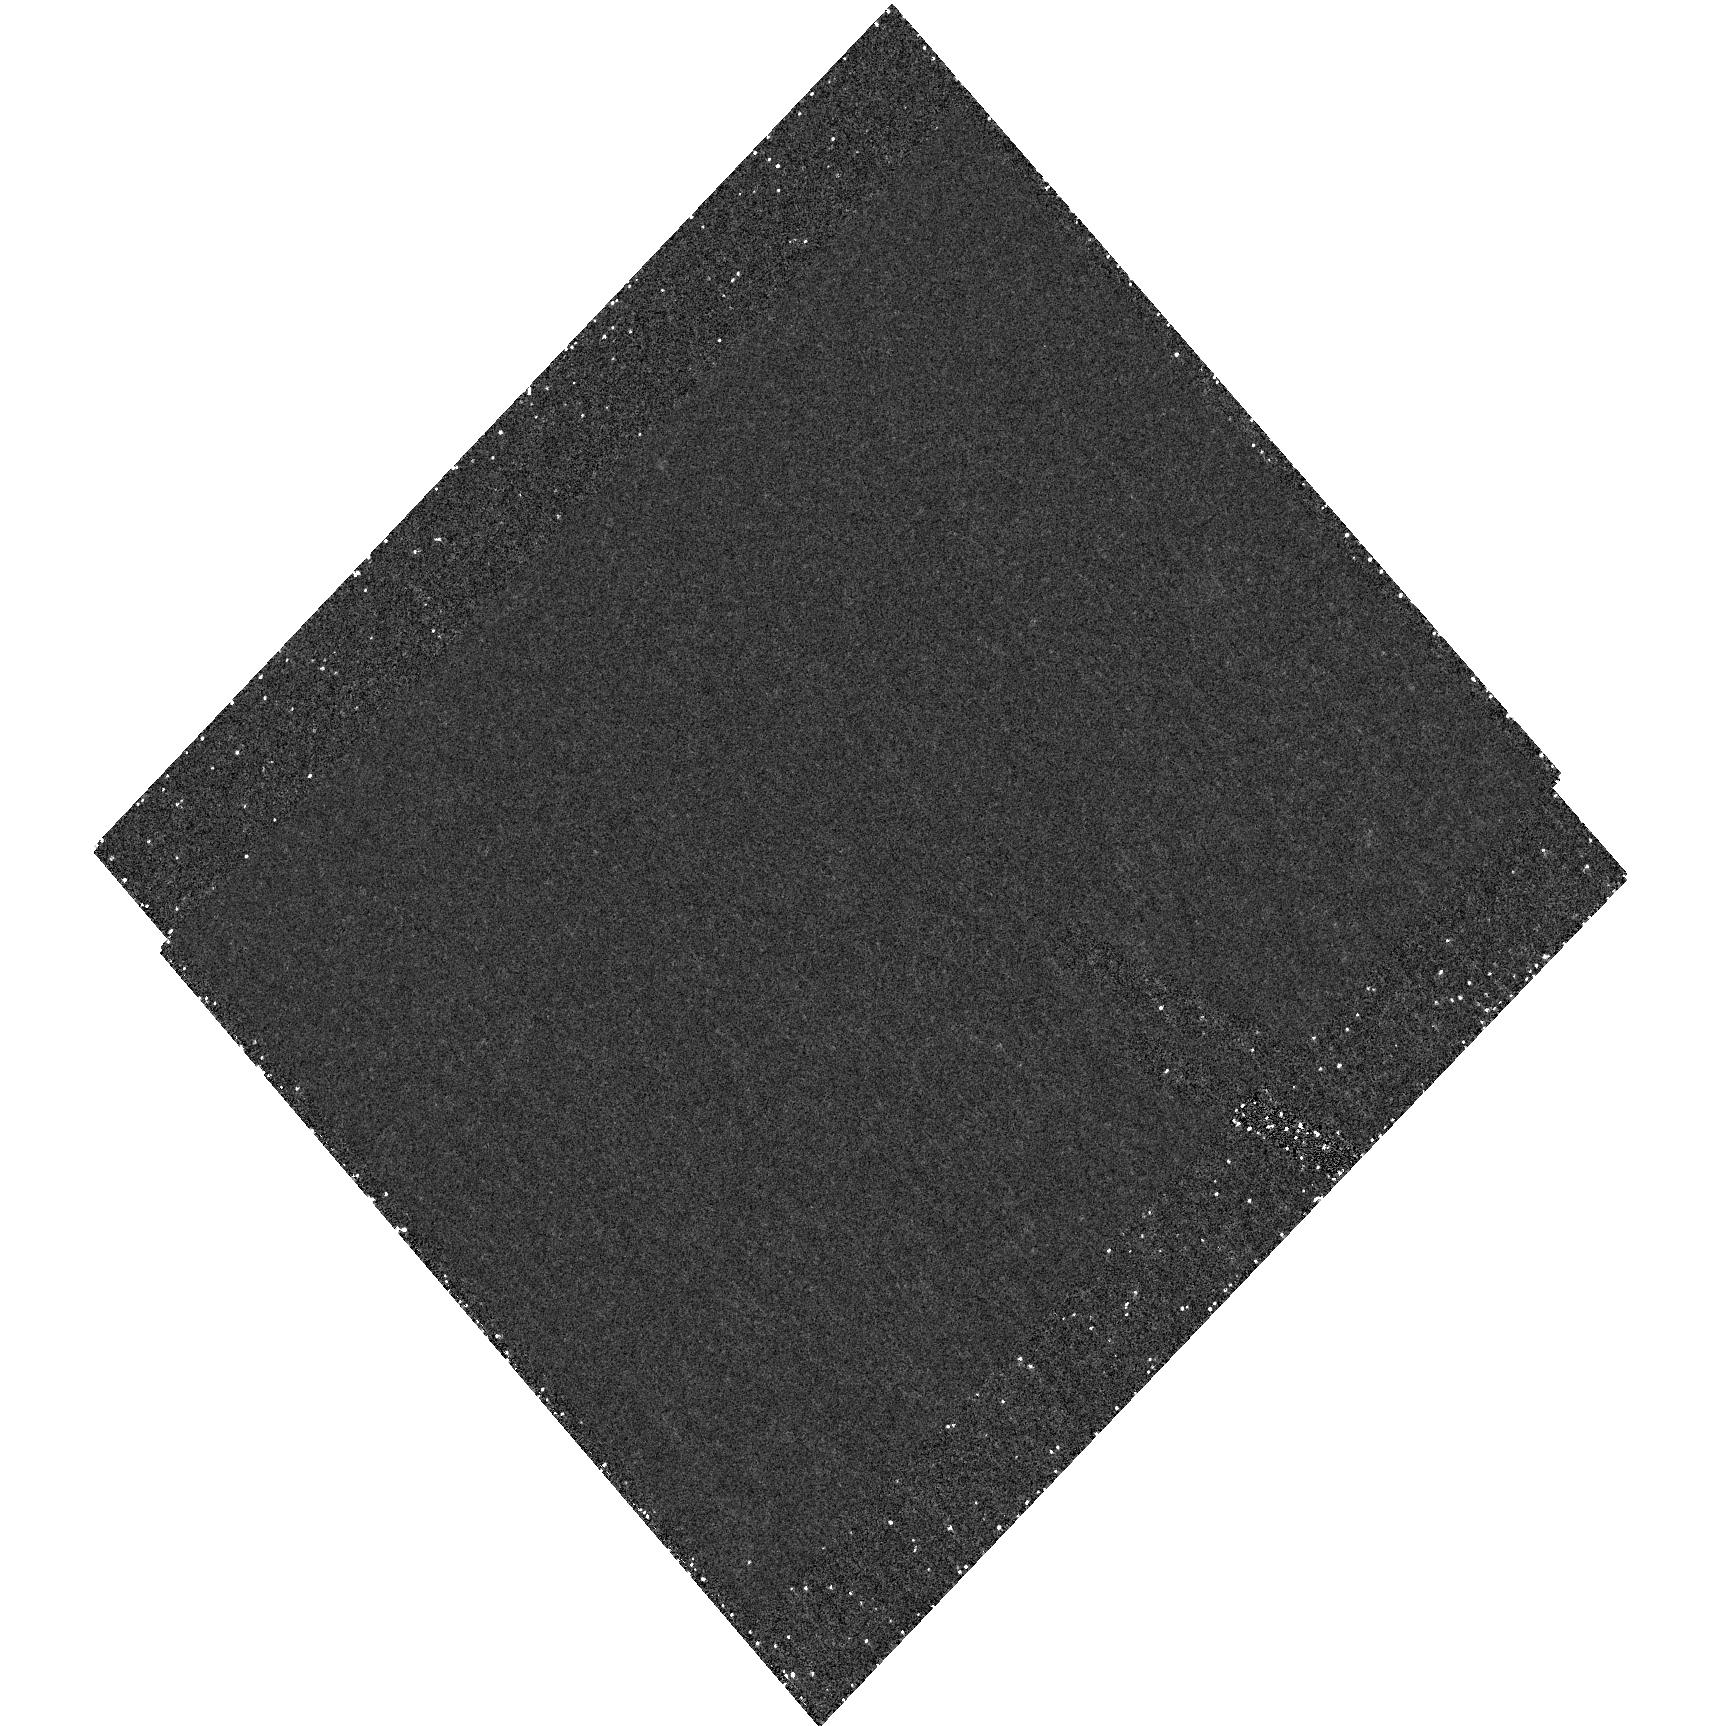
Target: field at RA 34.148°, Dec -17.785°. Instrument: ACS/HRC. Filter: F892N. Exposure: 1.3 h. Observation ID: hst_9770_07_acs_hrc_f892n_j8pi07

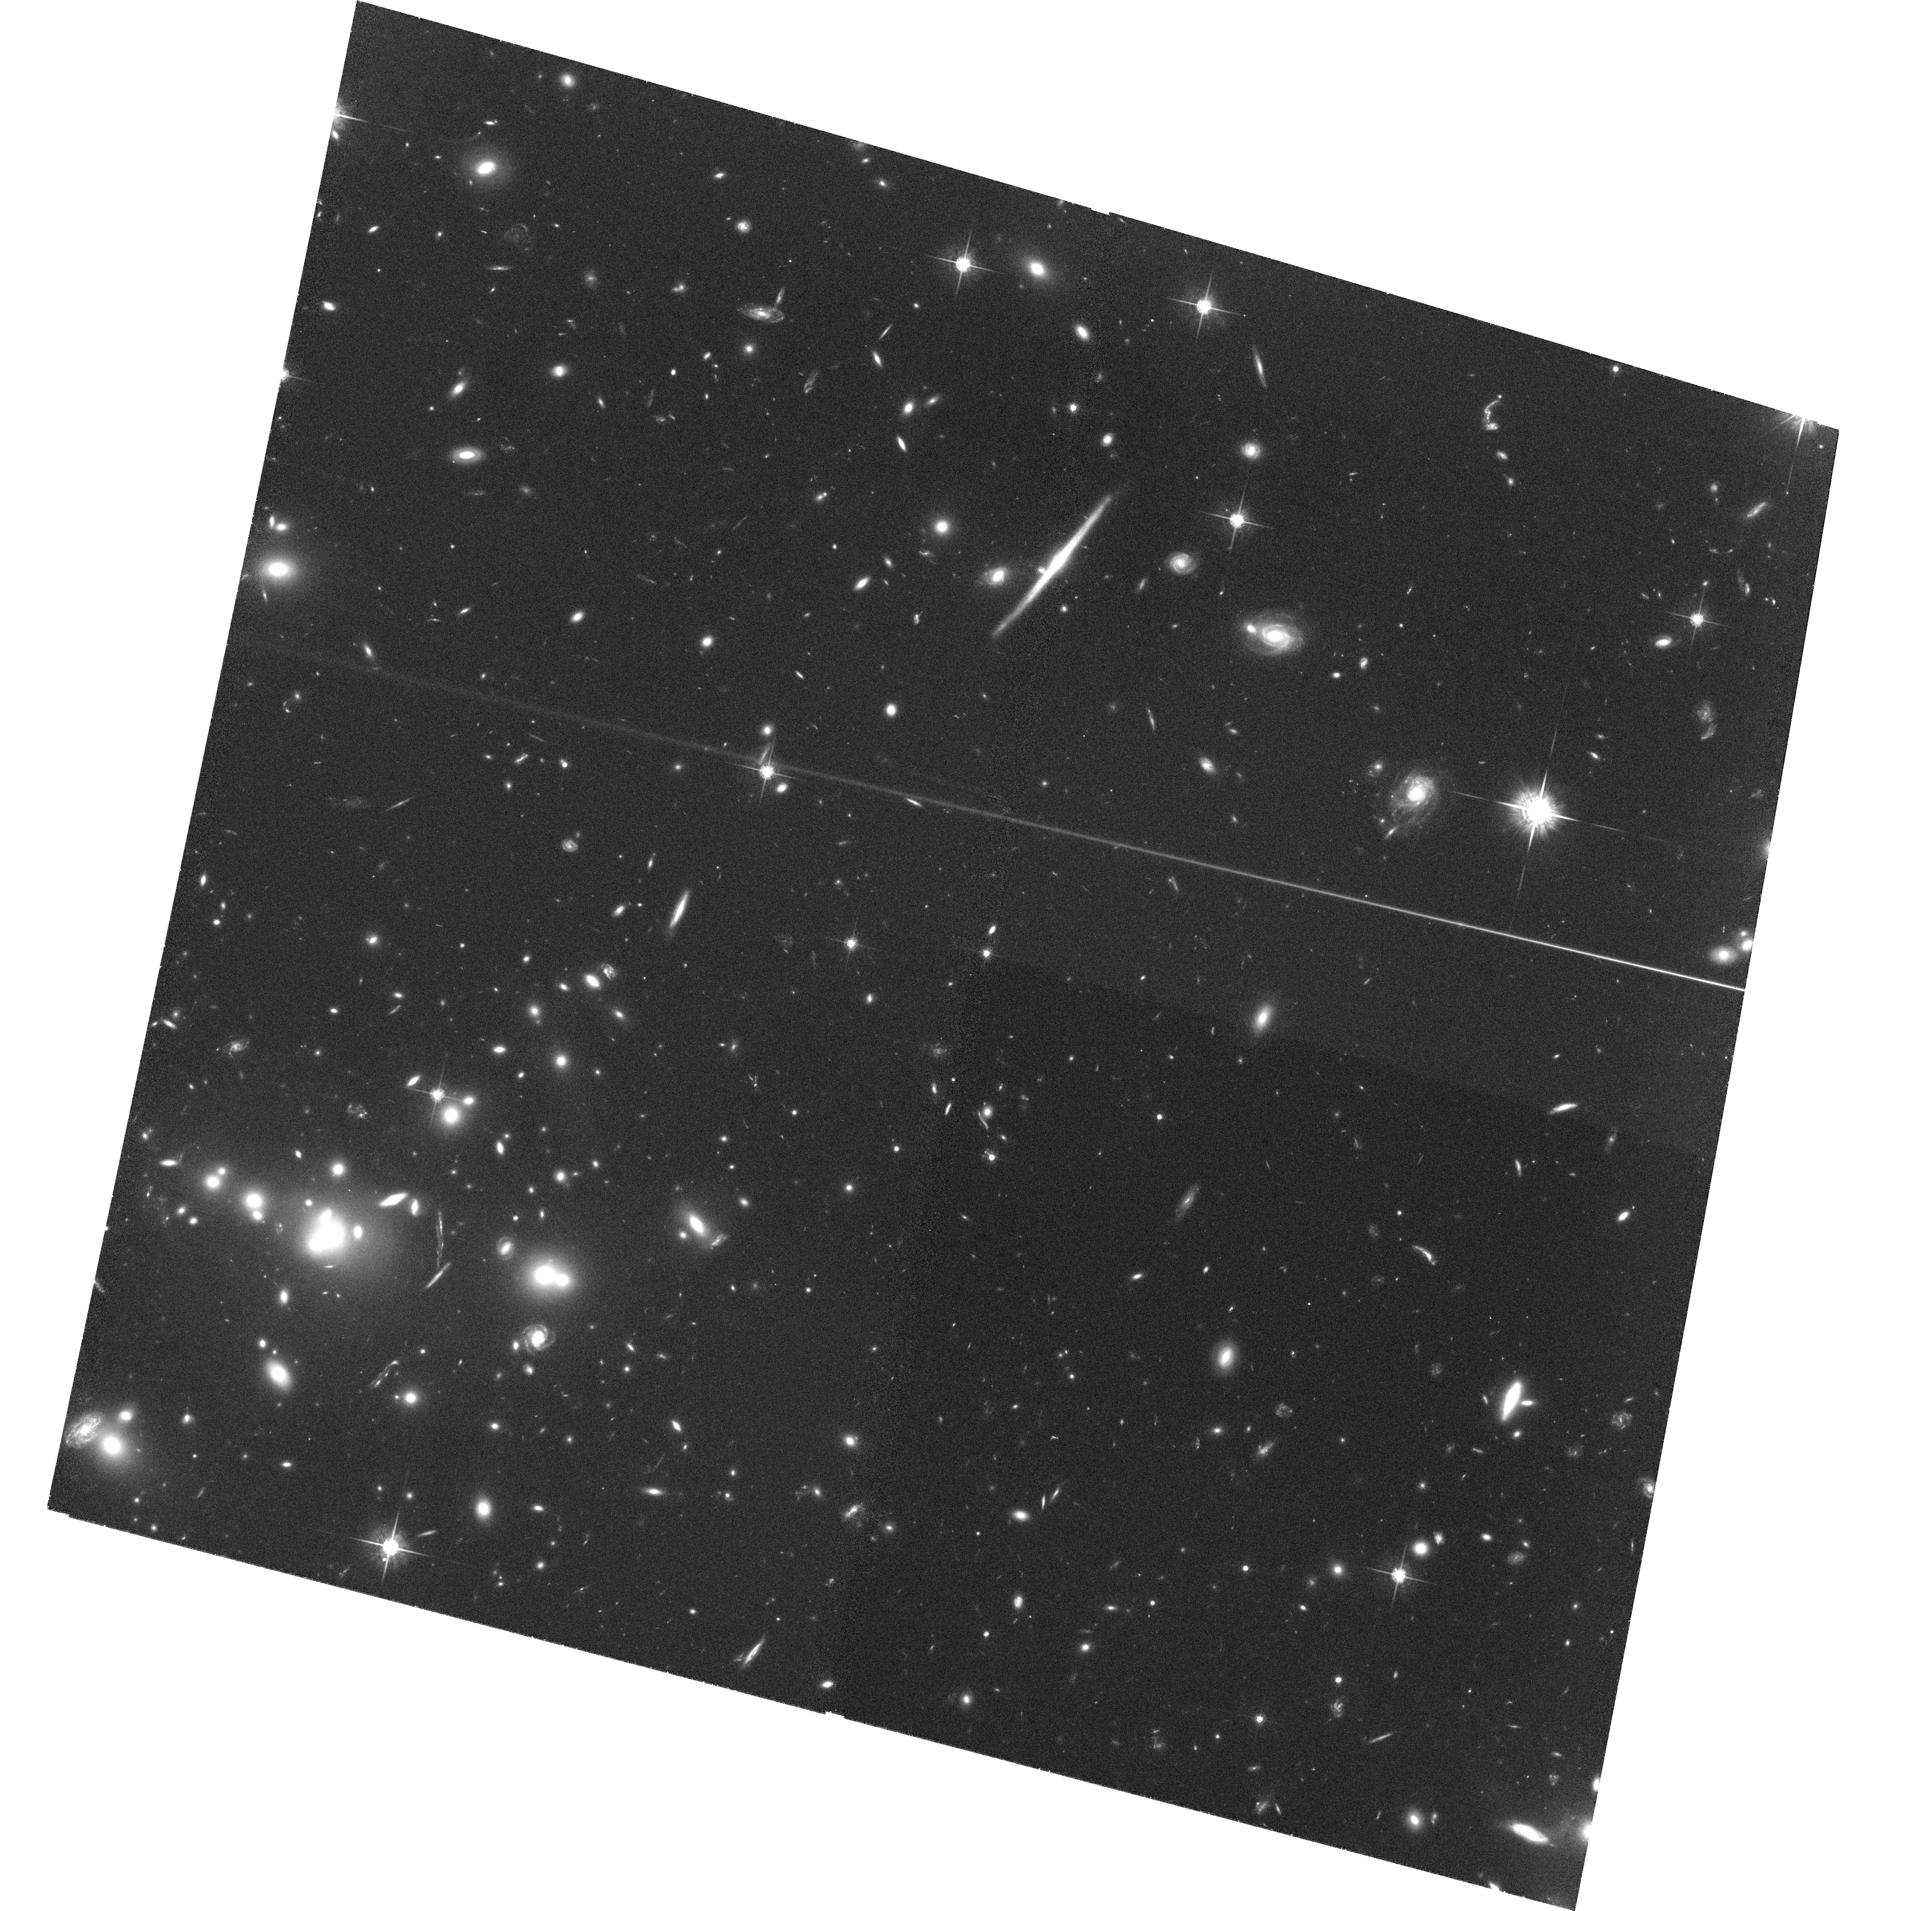
Target: RXJ0027.6+2616-POS2. Instrument: ACS/WFC. Filter: F775W. Exposure: 2 h. Observation ID: hst_9770_12_acs_wfc_f775w_j8pi12

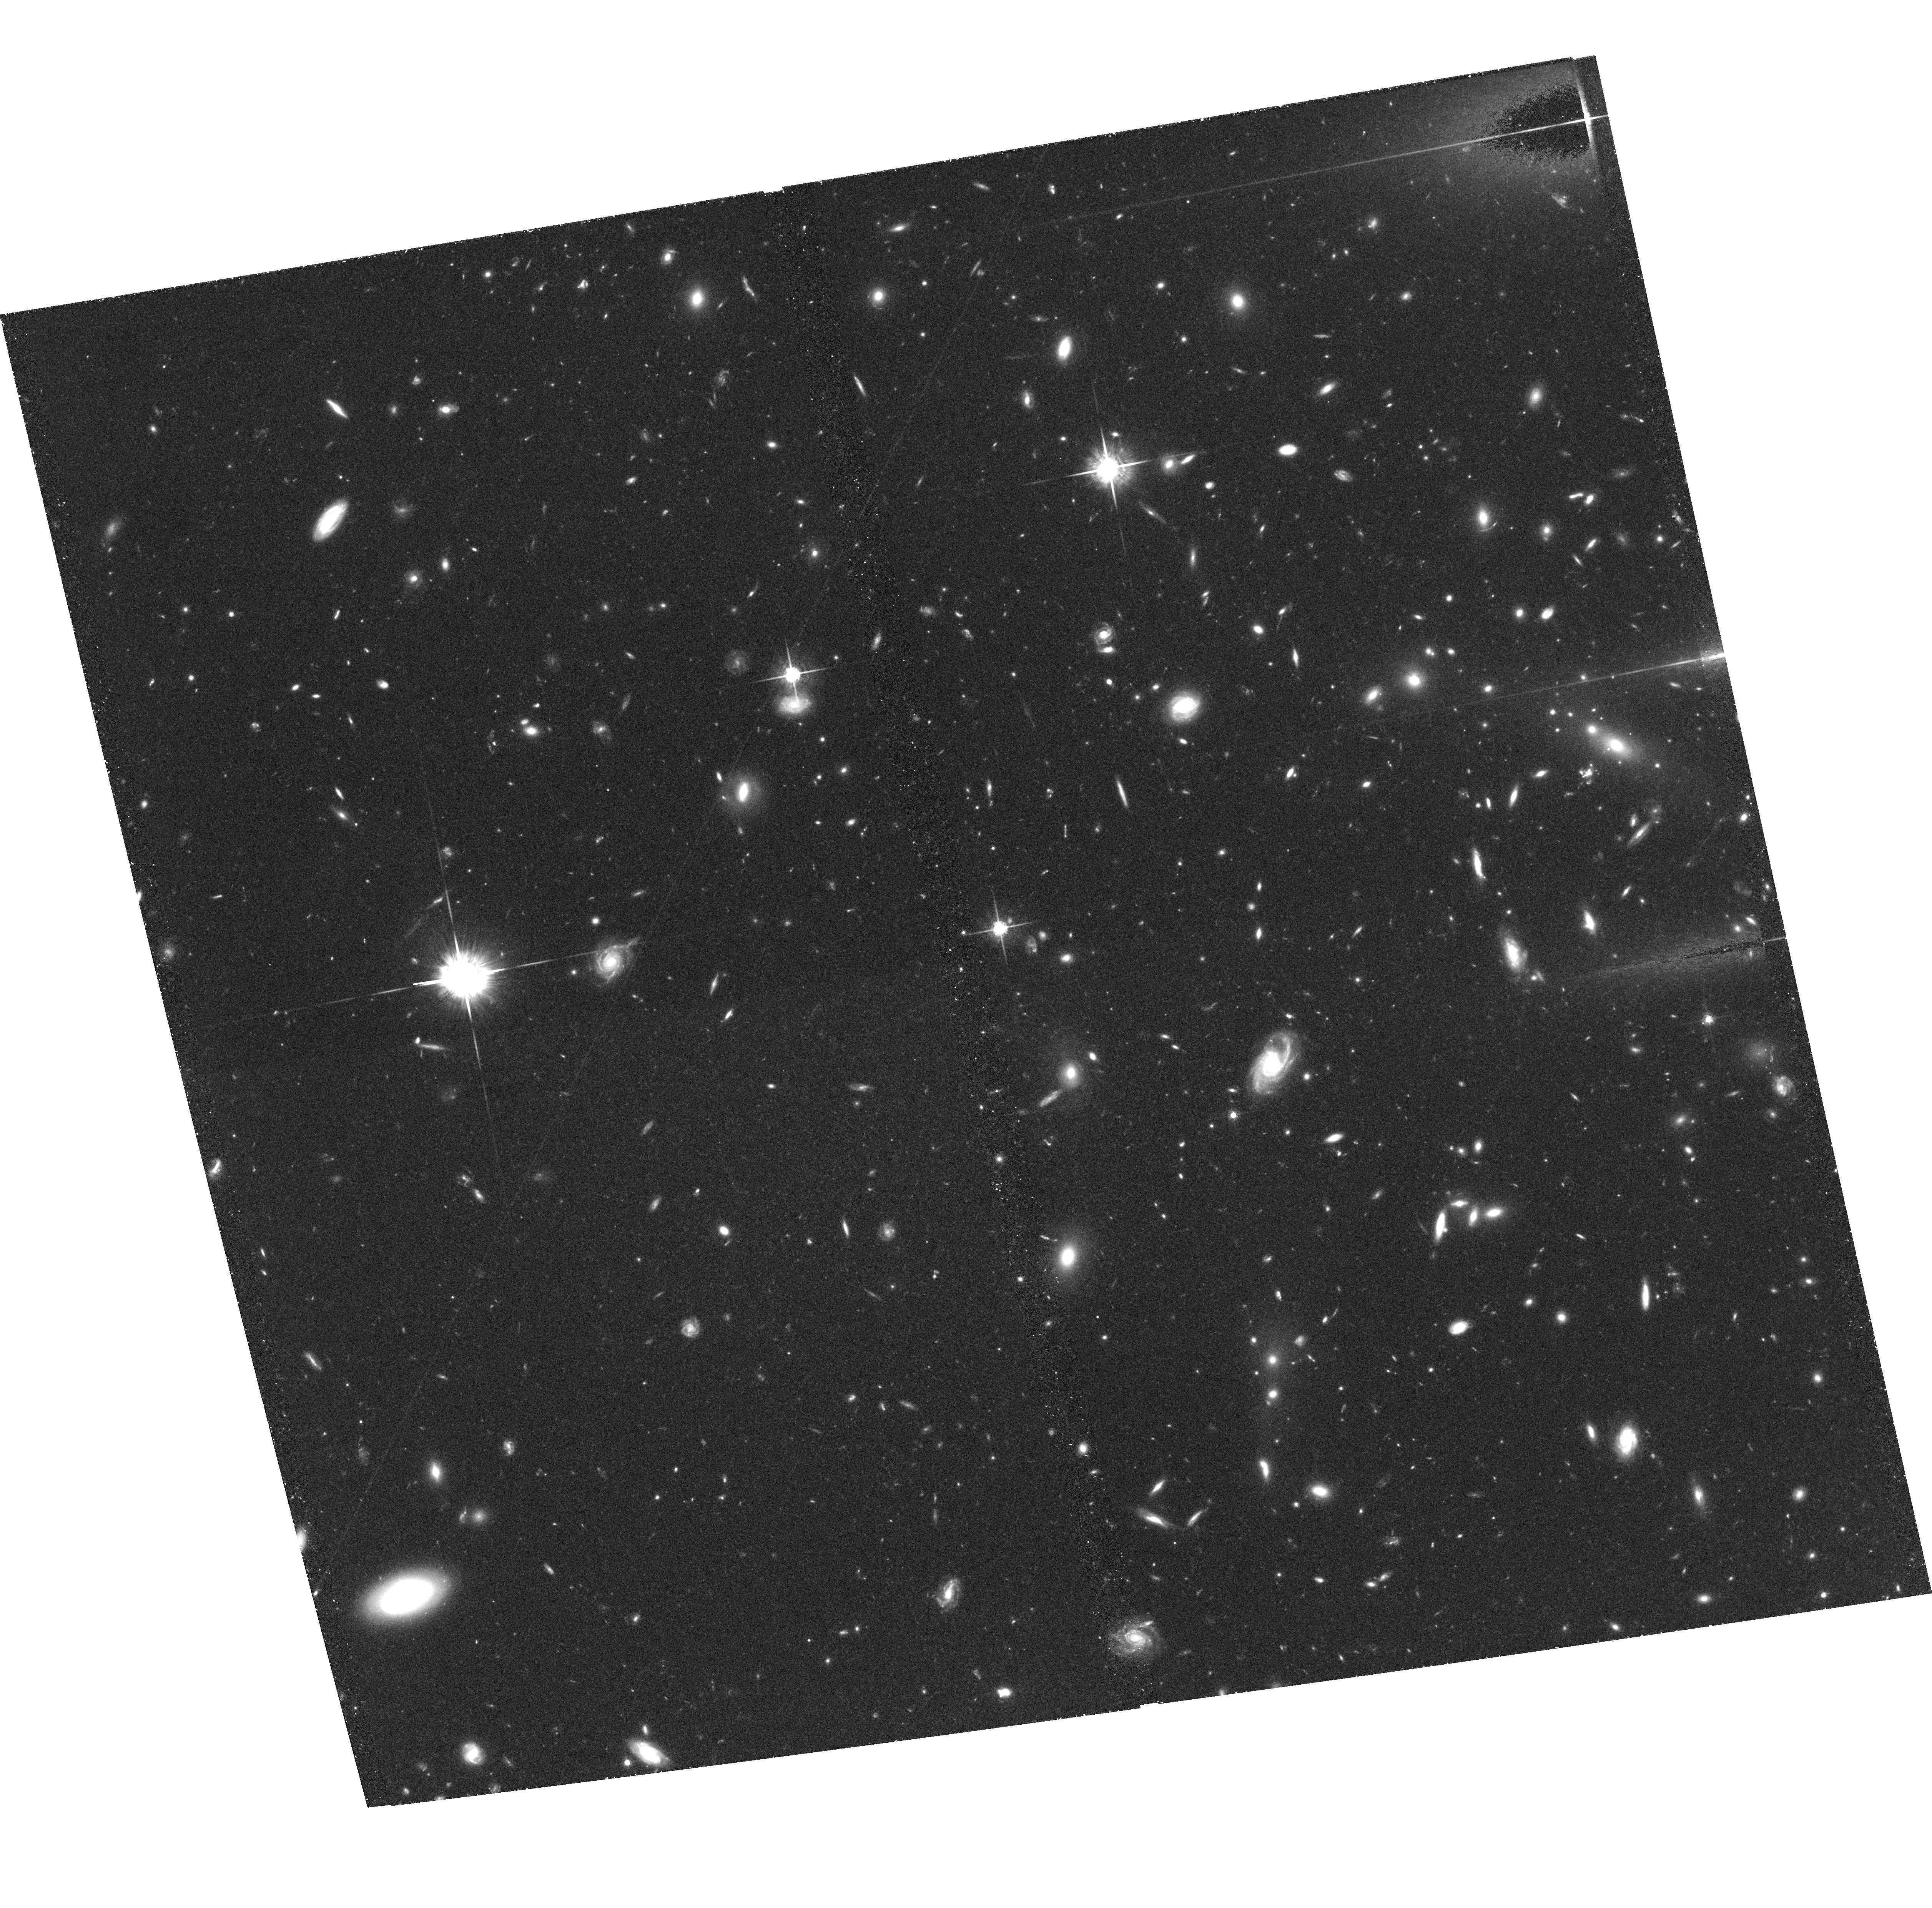
Target: RXJ1334.5+5030-POS1. Instrument: ACS/WFC. Filter: F775W. Exposure: 1.4 h. Observation ID: hst_9770_03_acs_wfc_f775w_j8pi03

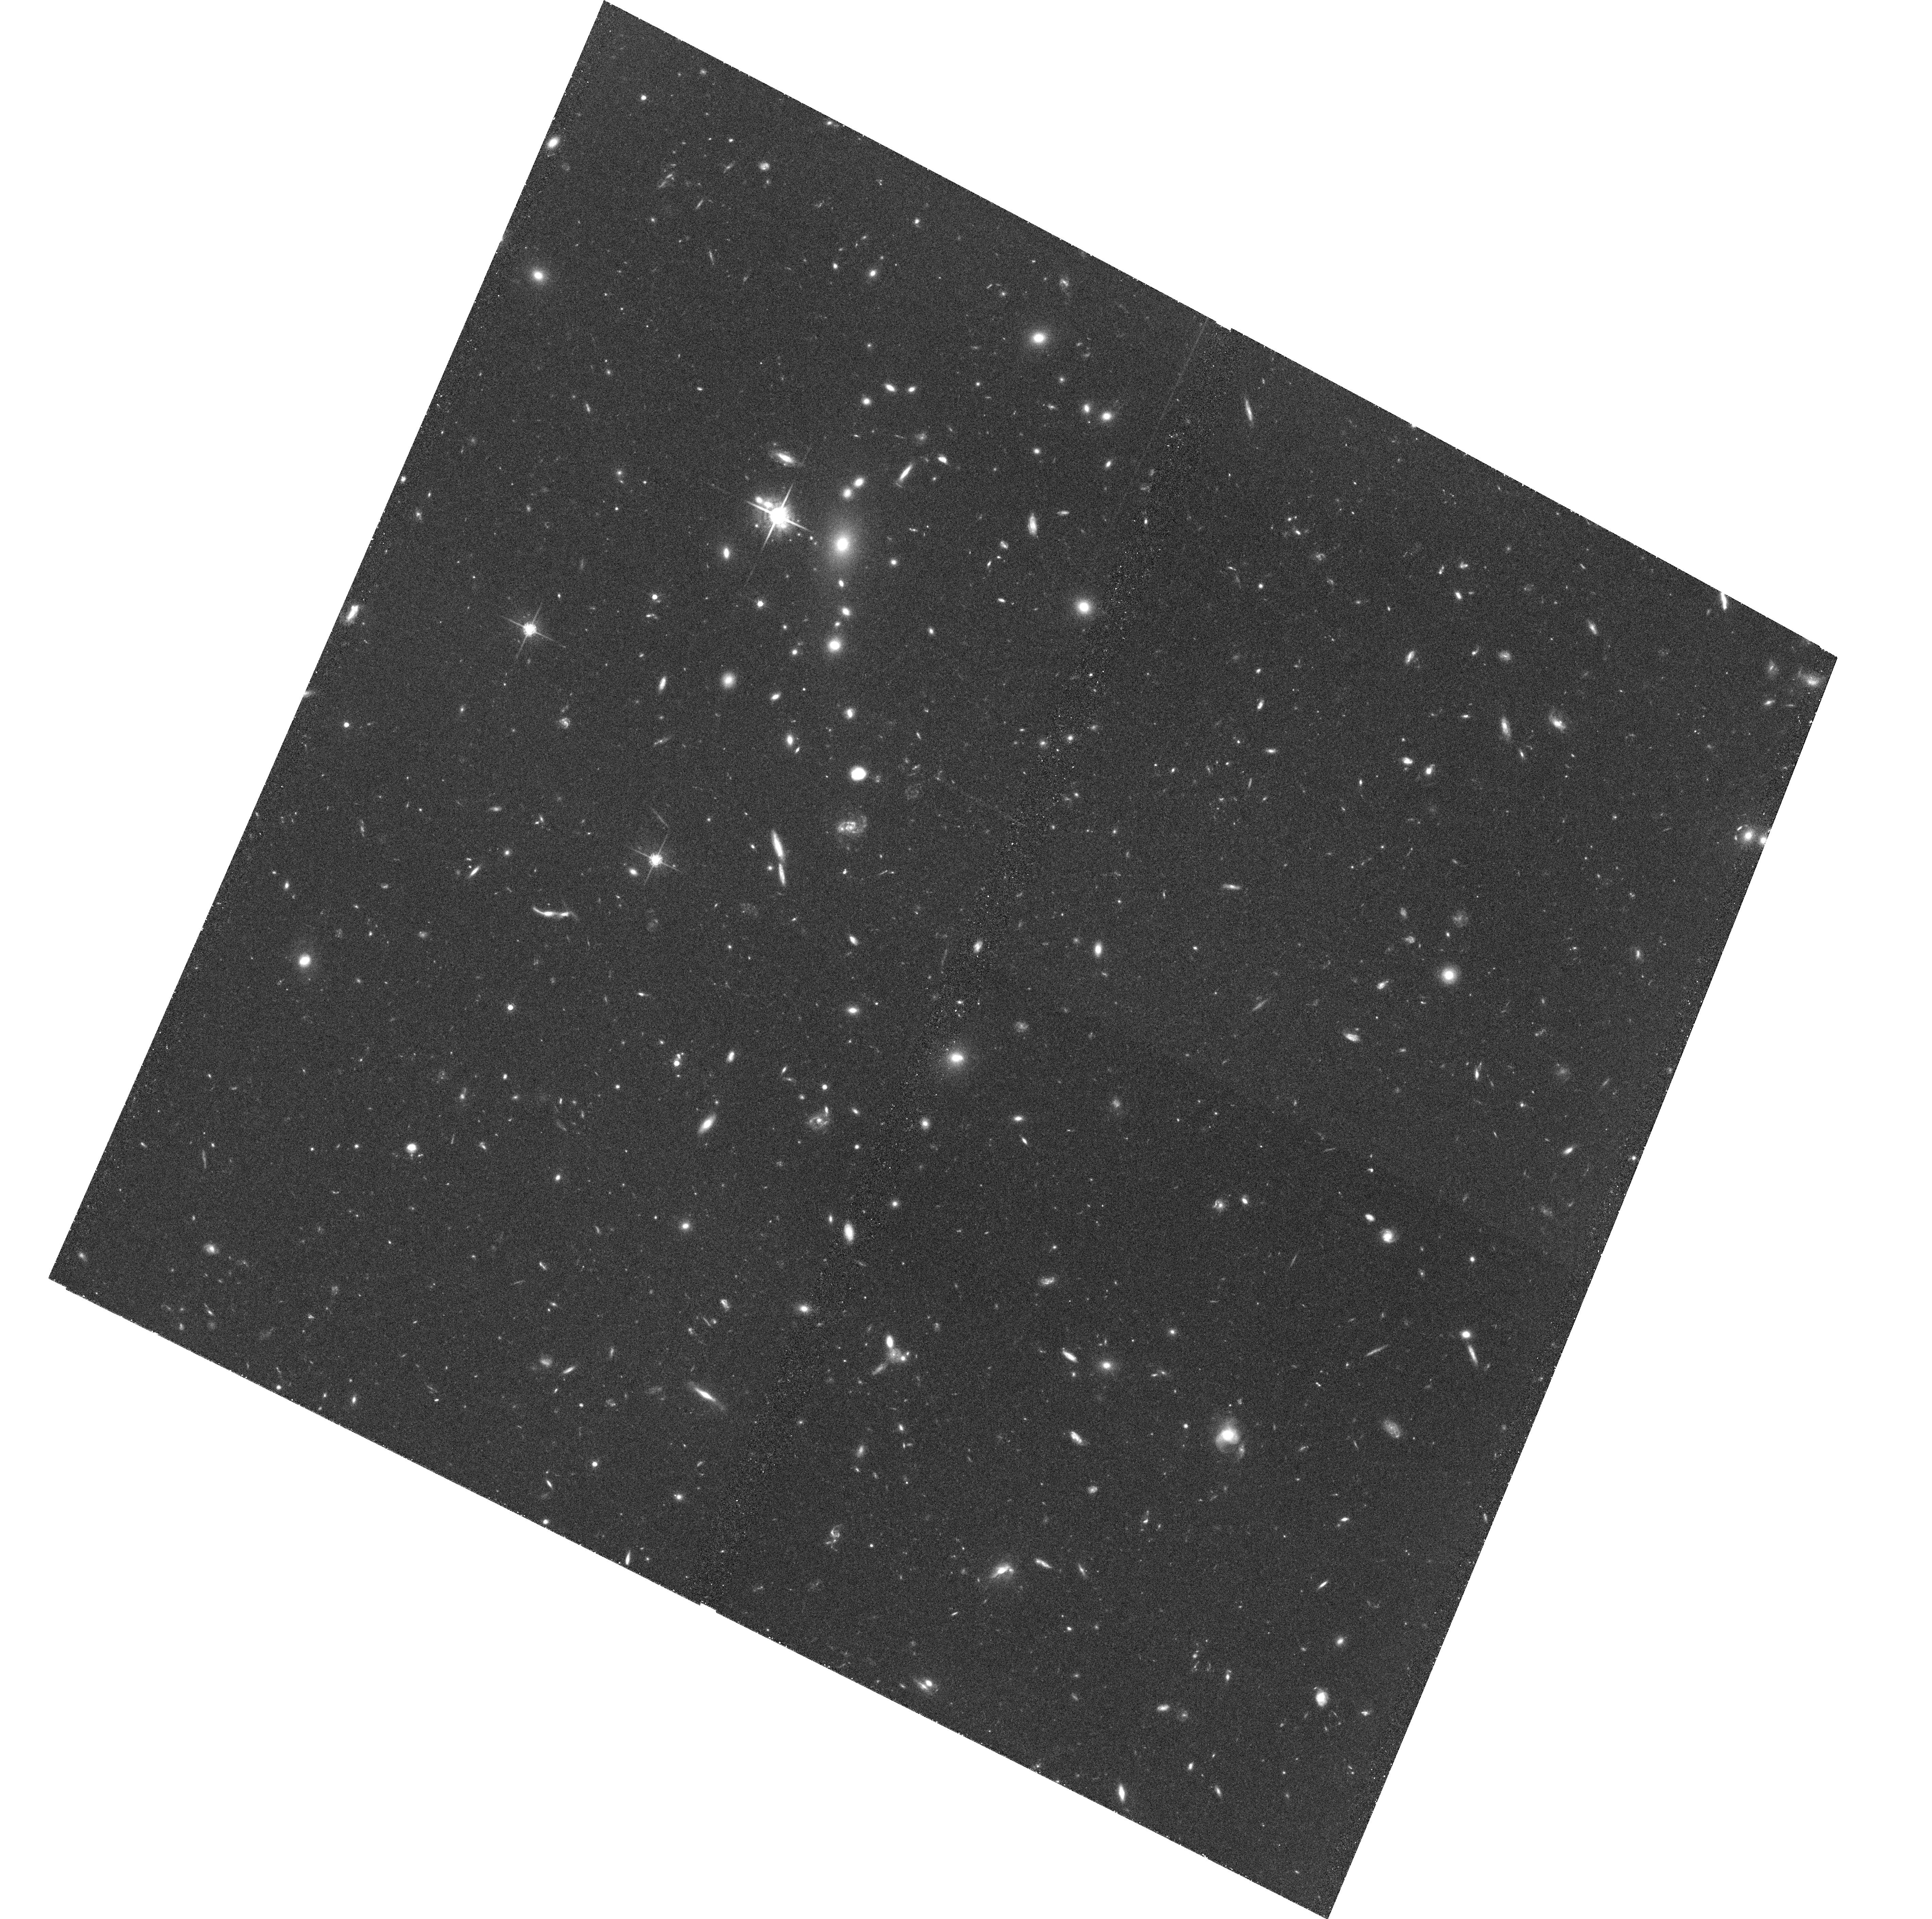
Target: RXJ0216.5-1747-POS2. Instrument: ACS/WFC. Filter: F775W. Exposure: 1.4 h. Observation ID: hst_9770_10_acs_wfc_f775w_j8pi10

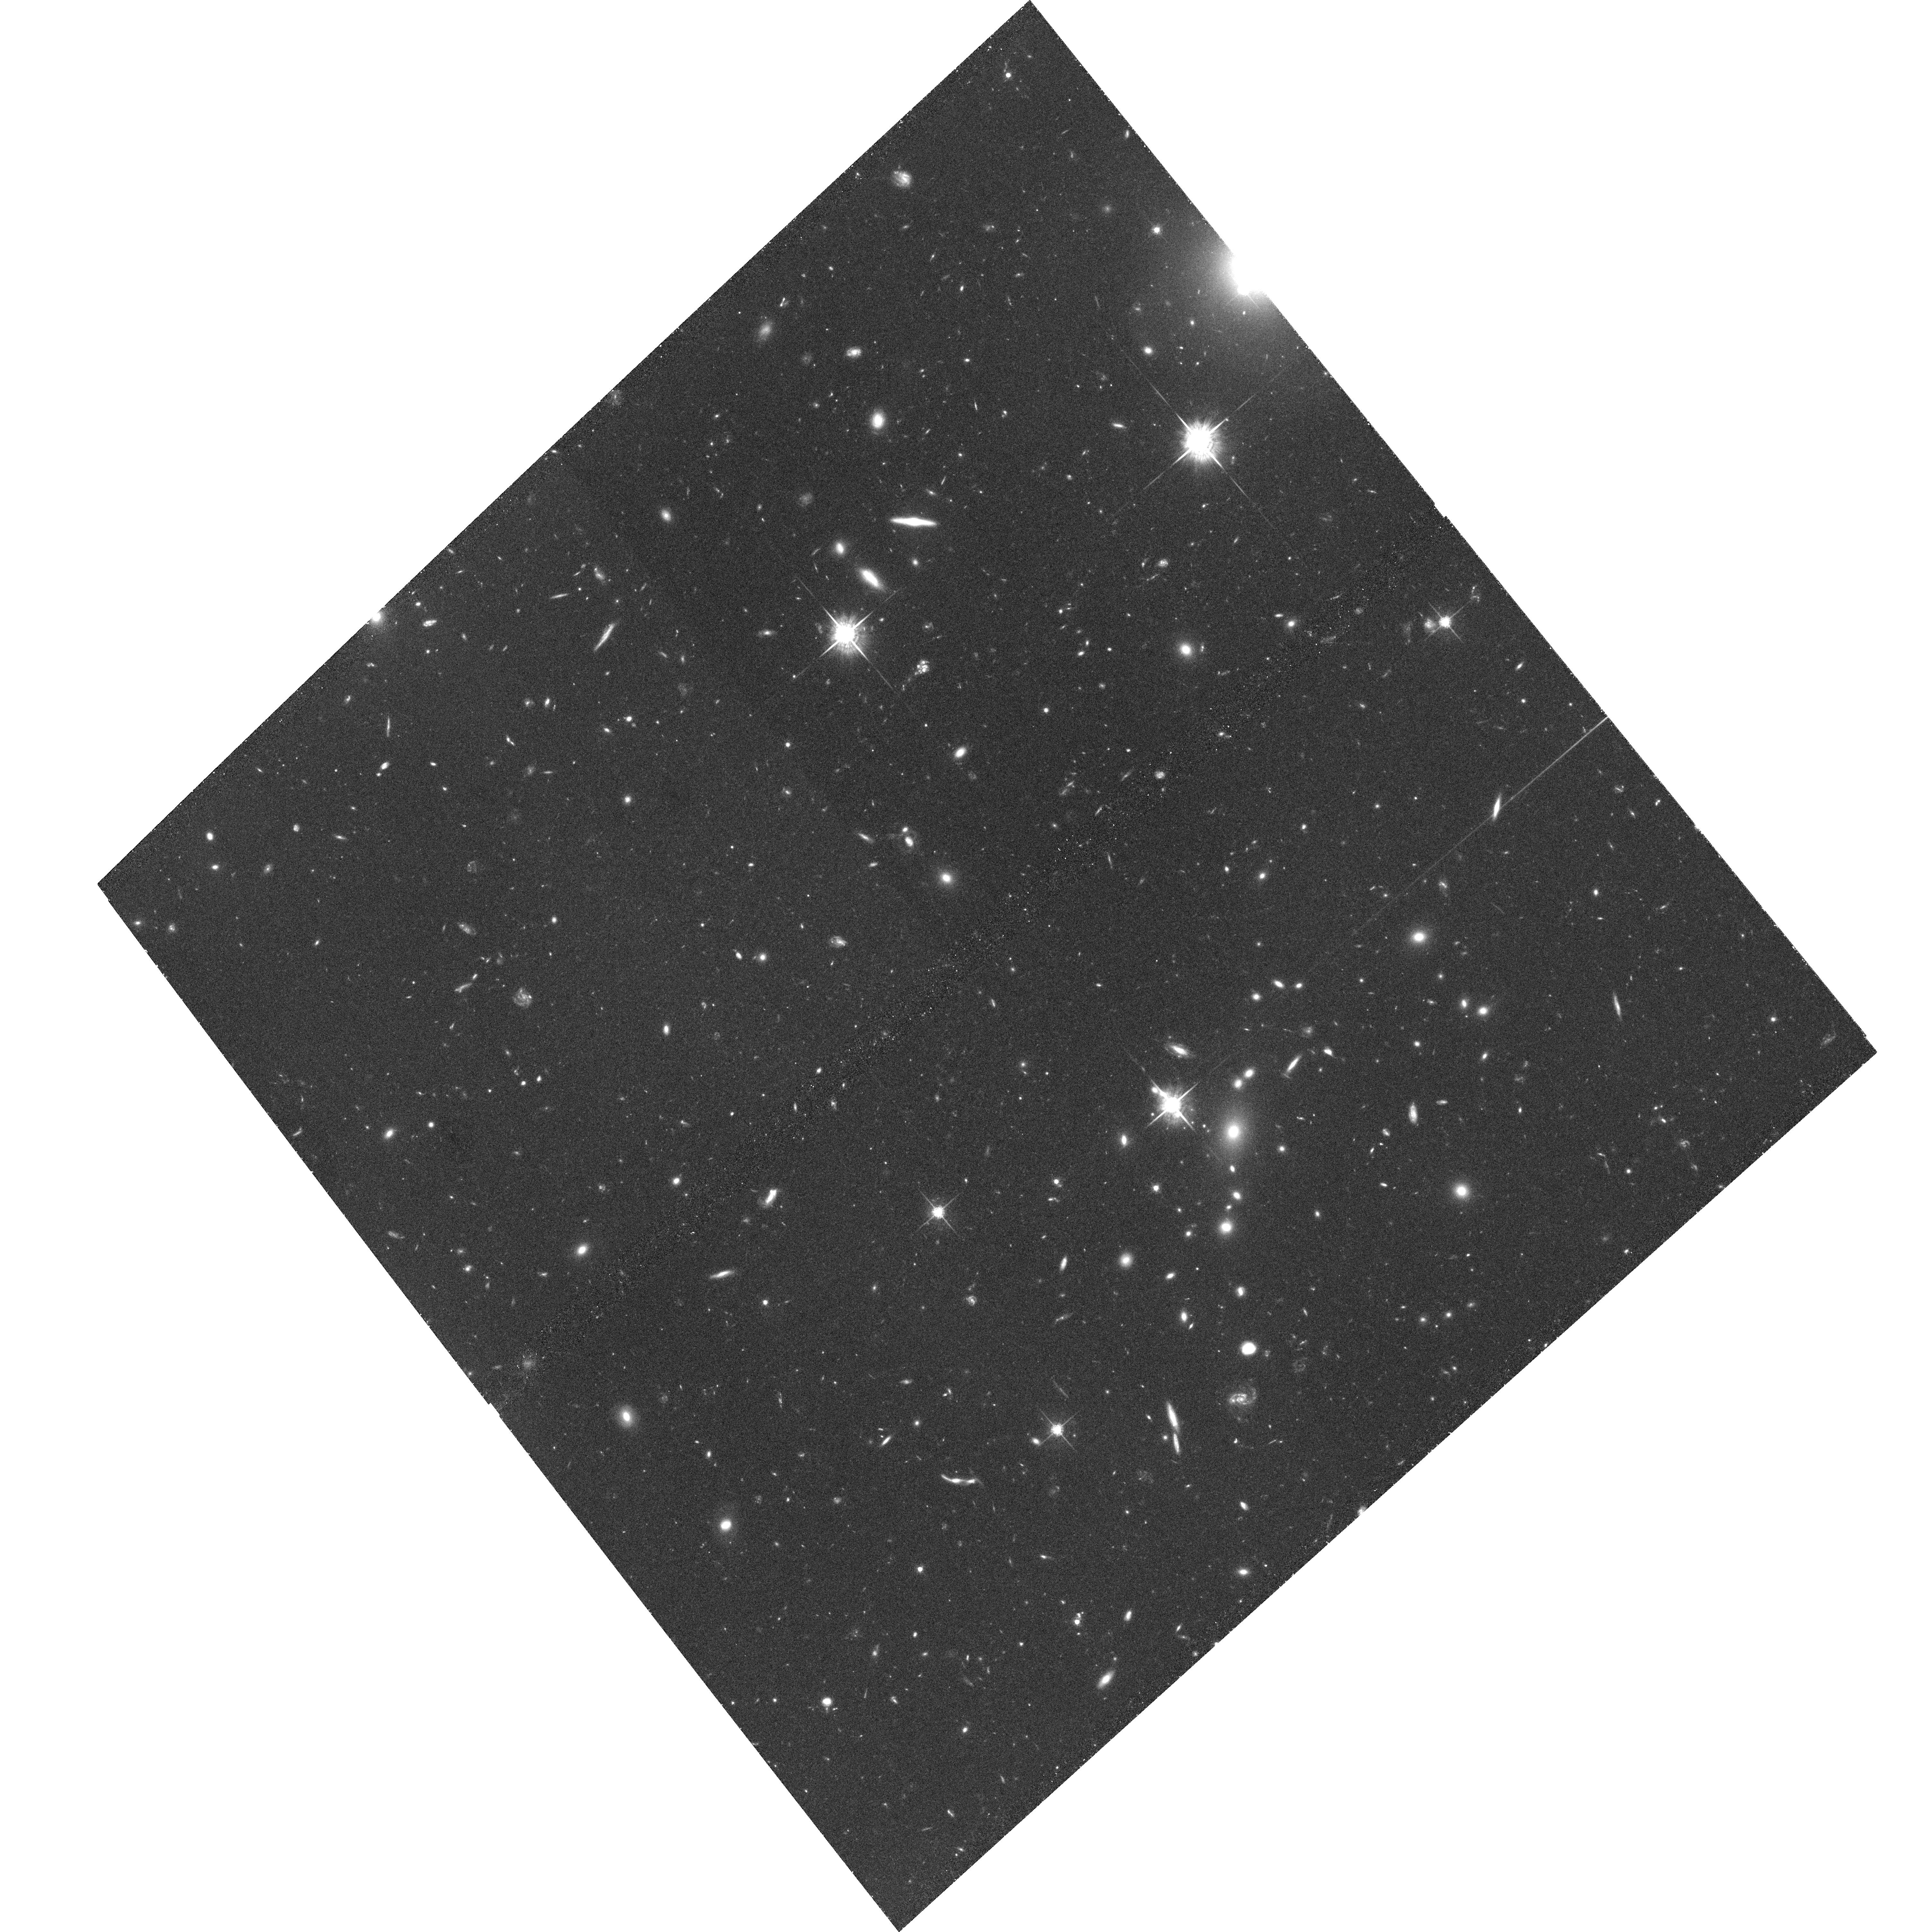
Target: RXJ0216.5-1747-POS1. Instrument: ACS/WFC. Filter: F775W. Exposure: 1.4 h. Observation ID: hst_9770_08_acs_wfc_f775w_j8pi08

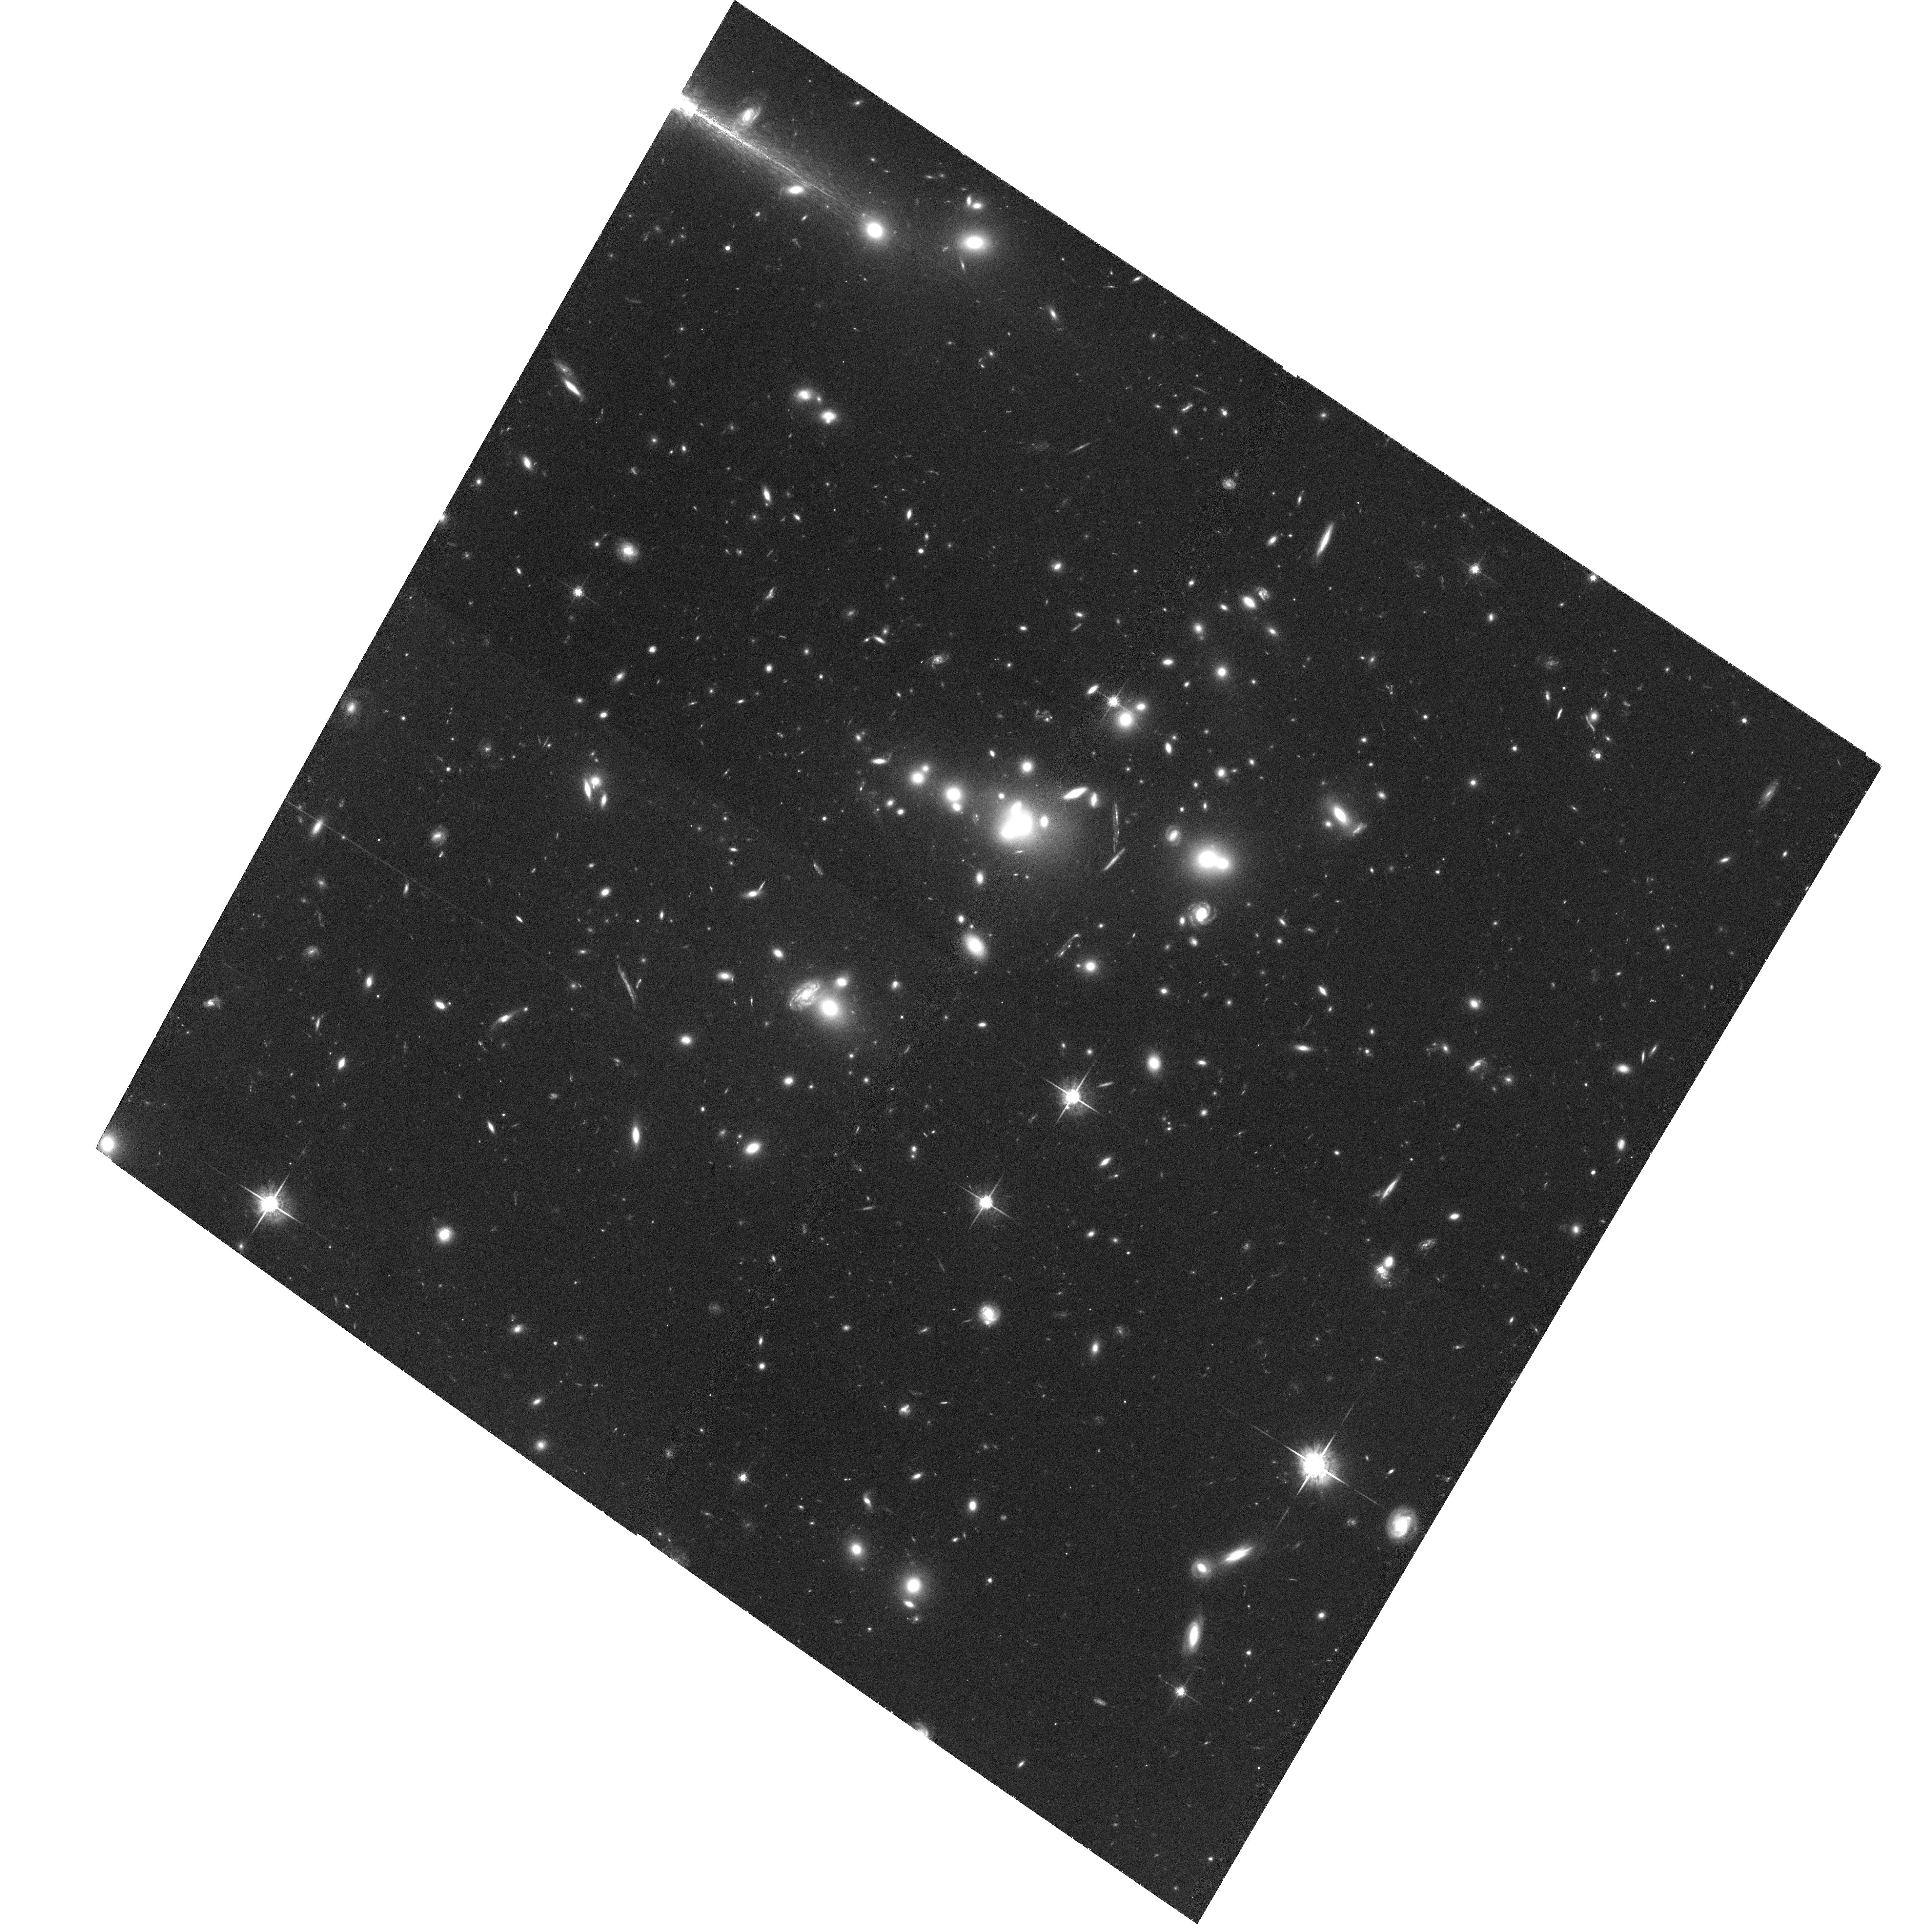
Target: RXJ0027.6+2616-POS1. Instrument: ACS/WFC. Filter: F775W. Exposure: 2 h. Observation ID: hst_9770_11_acs_wfc_f775w_j8pi11

Galaxy Evolution During Half the Age of the Universe: ACS imaging of rich galaxy clusters (PI: Jorgensen, Inger)

Detailed studies of nearby galaxies (z<0.05) have shown that galaxies have very complex histories of formation and evolution involving mergers, bursts of star formation, and morphological changes. Even so, the global properties of the galaxies (radii, luminosities, rotation velocities, velocity dispersions, and absorption line strengths) follow a number of very tight (empirical) scaling relations, e.g. the Tully-Fisher relation and the Fundamental Plane. These relations place constraints on models for galaxy evolution. The results for nearby galaxies rely on high signal-to-noise spectroscopy and multi-color photometry. With the Gemini Telescopes and the Hubble Space Telescope (HST) it is possible to carry out similar detailed studies of galaxies at much larger redshifts, up to z~1.0, equivalent to half the age of the Universe. We have started a project using the scaling relations and aimed at studying the galaxy evolution over the last half of the age of the Universe. The project is based on a large database of spectroscopy and photometry of galaxies in 15 X-ray selected clusters of galaxies with redshifts between 0.15 and 1.0. Spectroscopic observations are being obtained using both Gemini Telescopes; we have observed 6 clusters so far, covering from z=0.18 to z=0.83. We propose to use HST/ACS to image the clusters and determine the morphologies and measure the sizes of the galaxies. At this time we ask for 26 orbits to image four of the clusters in our sample.